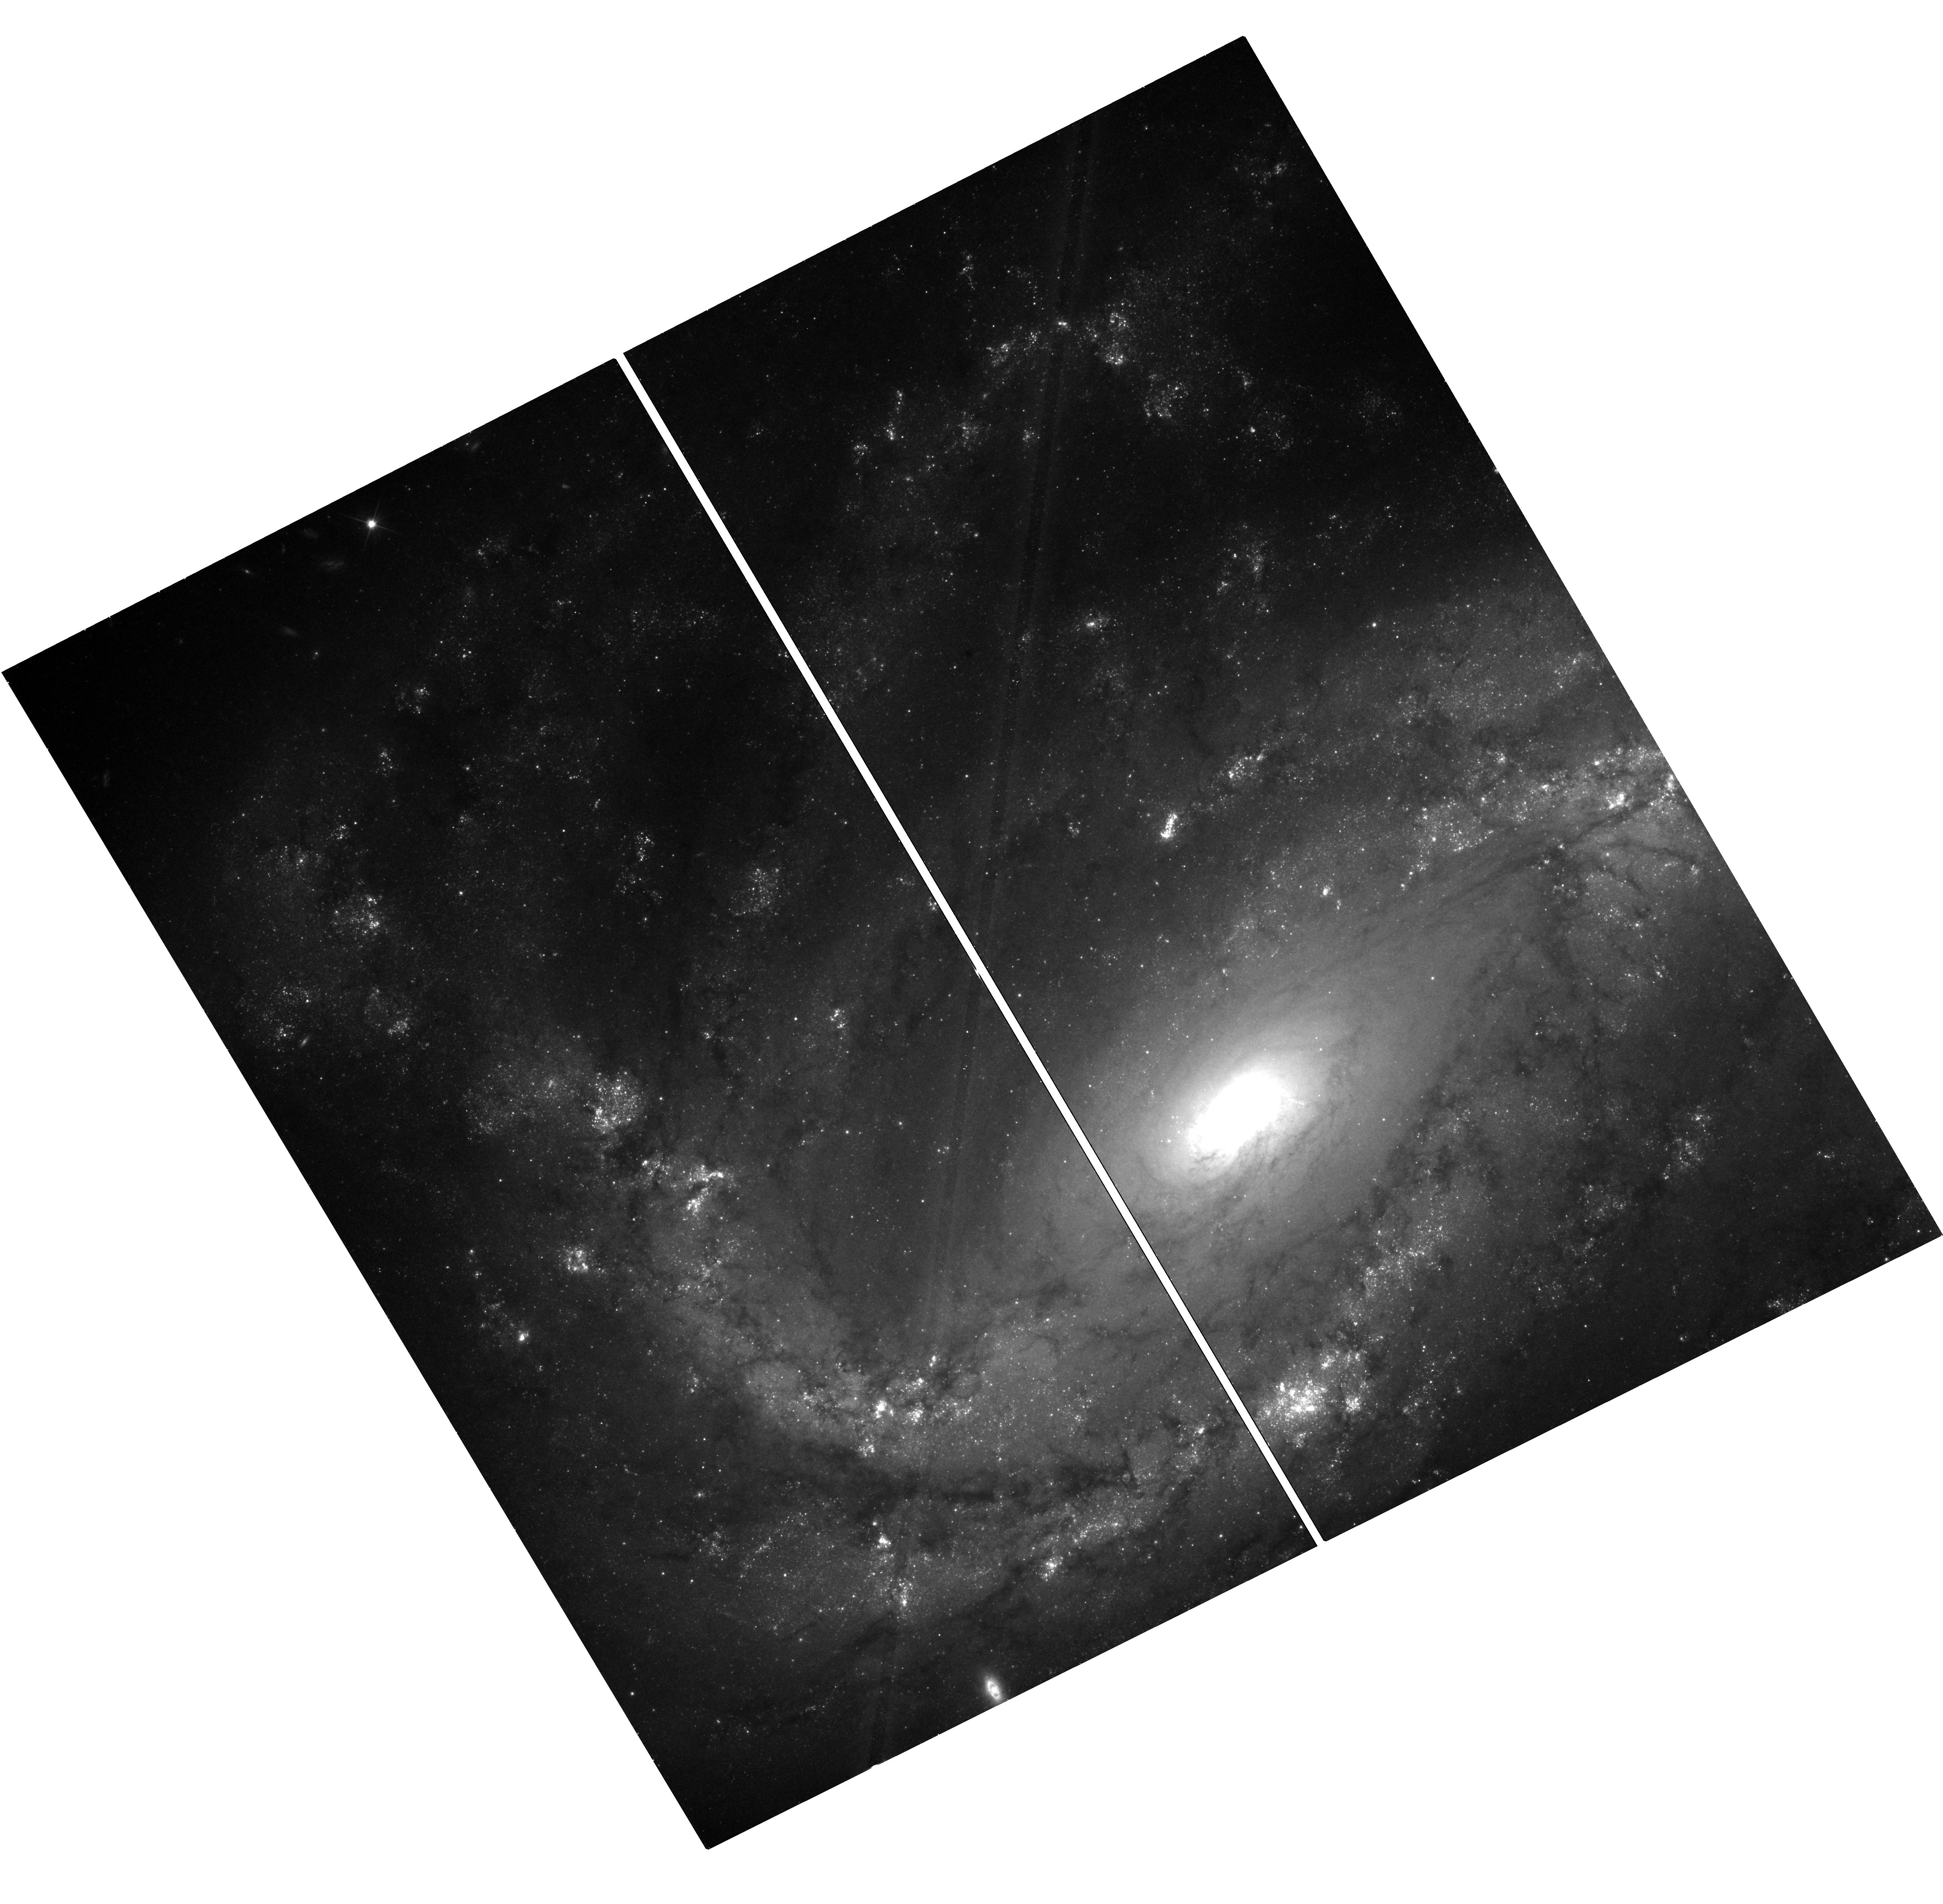
Target: NGC-4051. Instrument: WFC3/UVIS. Filter: F350LP. Exposure: 18 min. Observation ID: hst_14697_11_wfc3_uvis_f350lp_id8m11

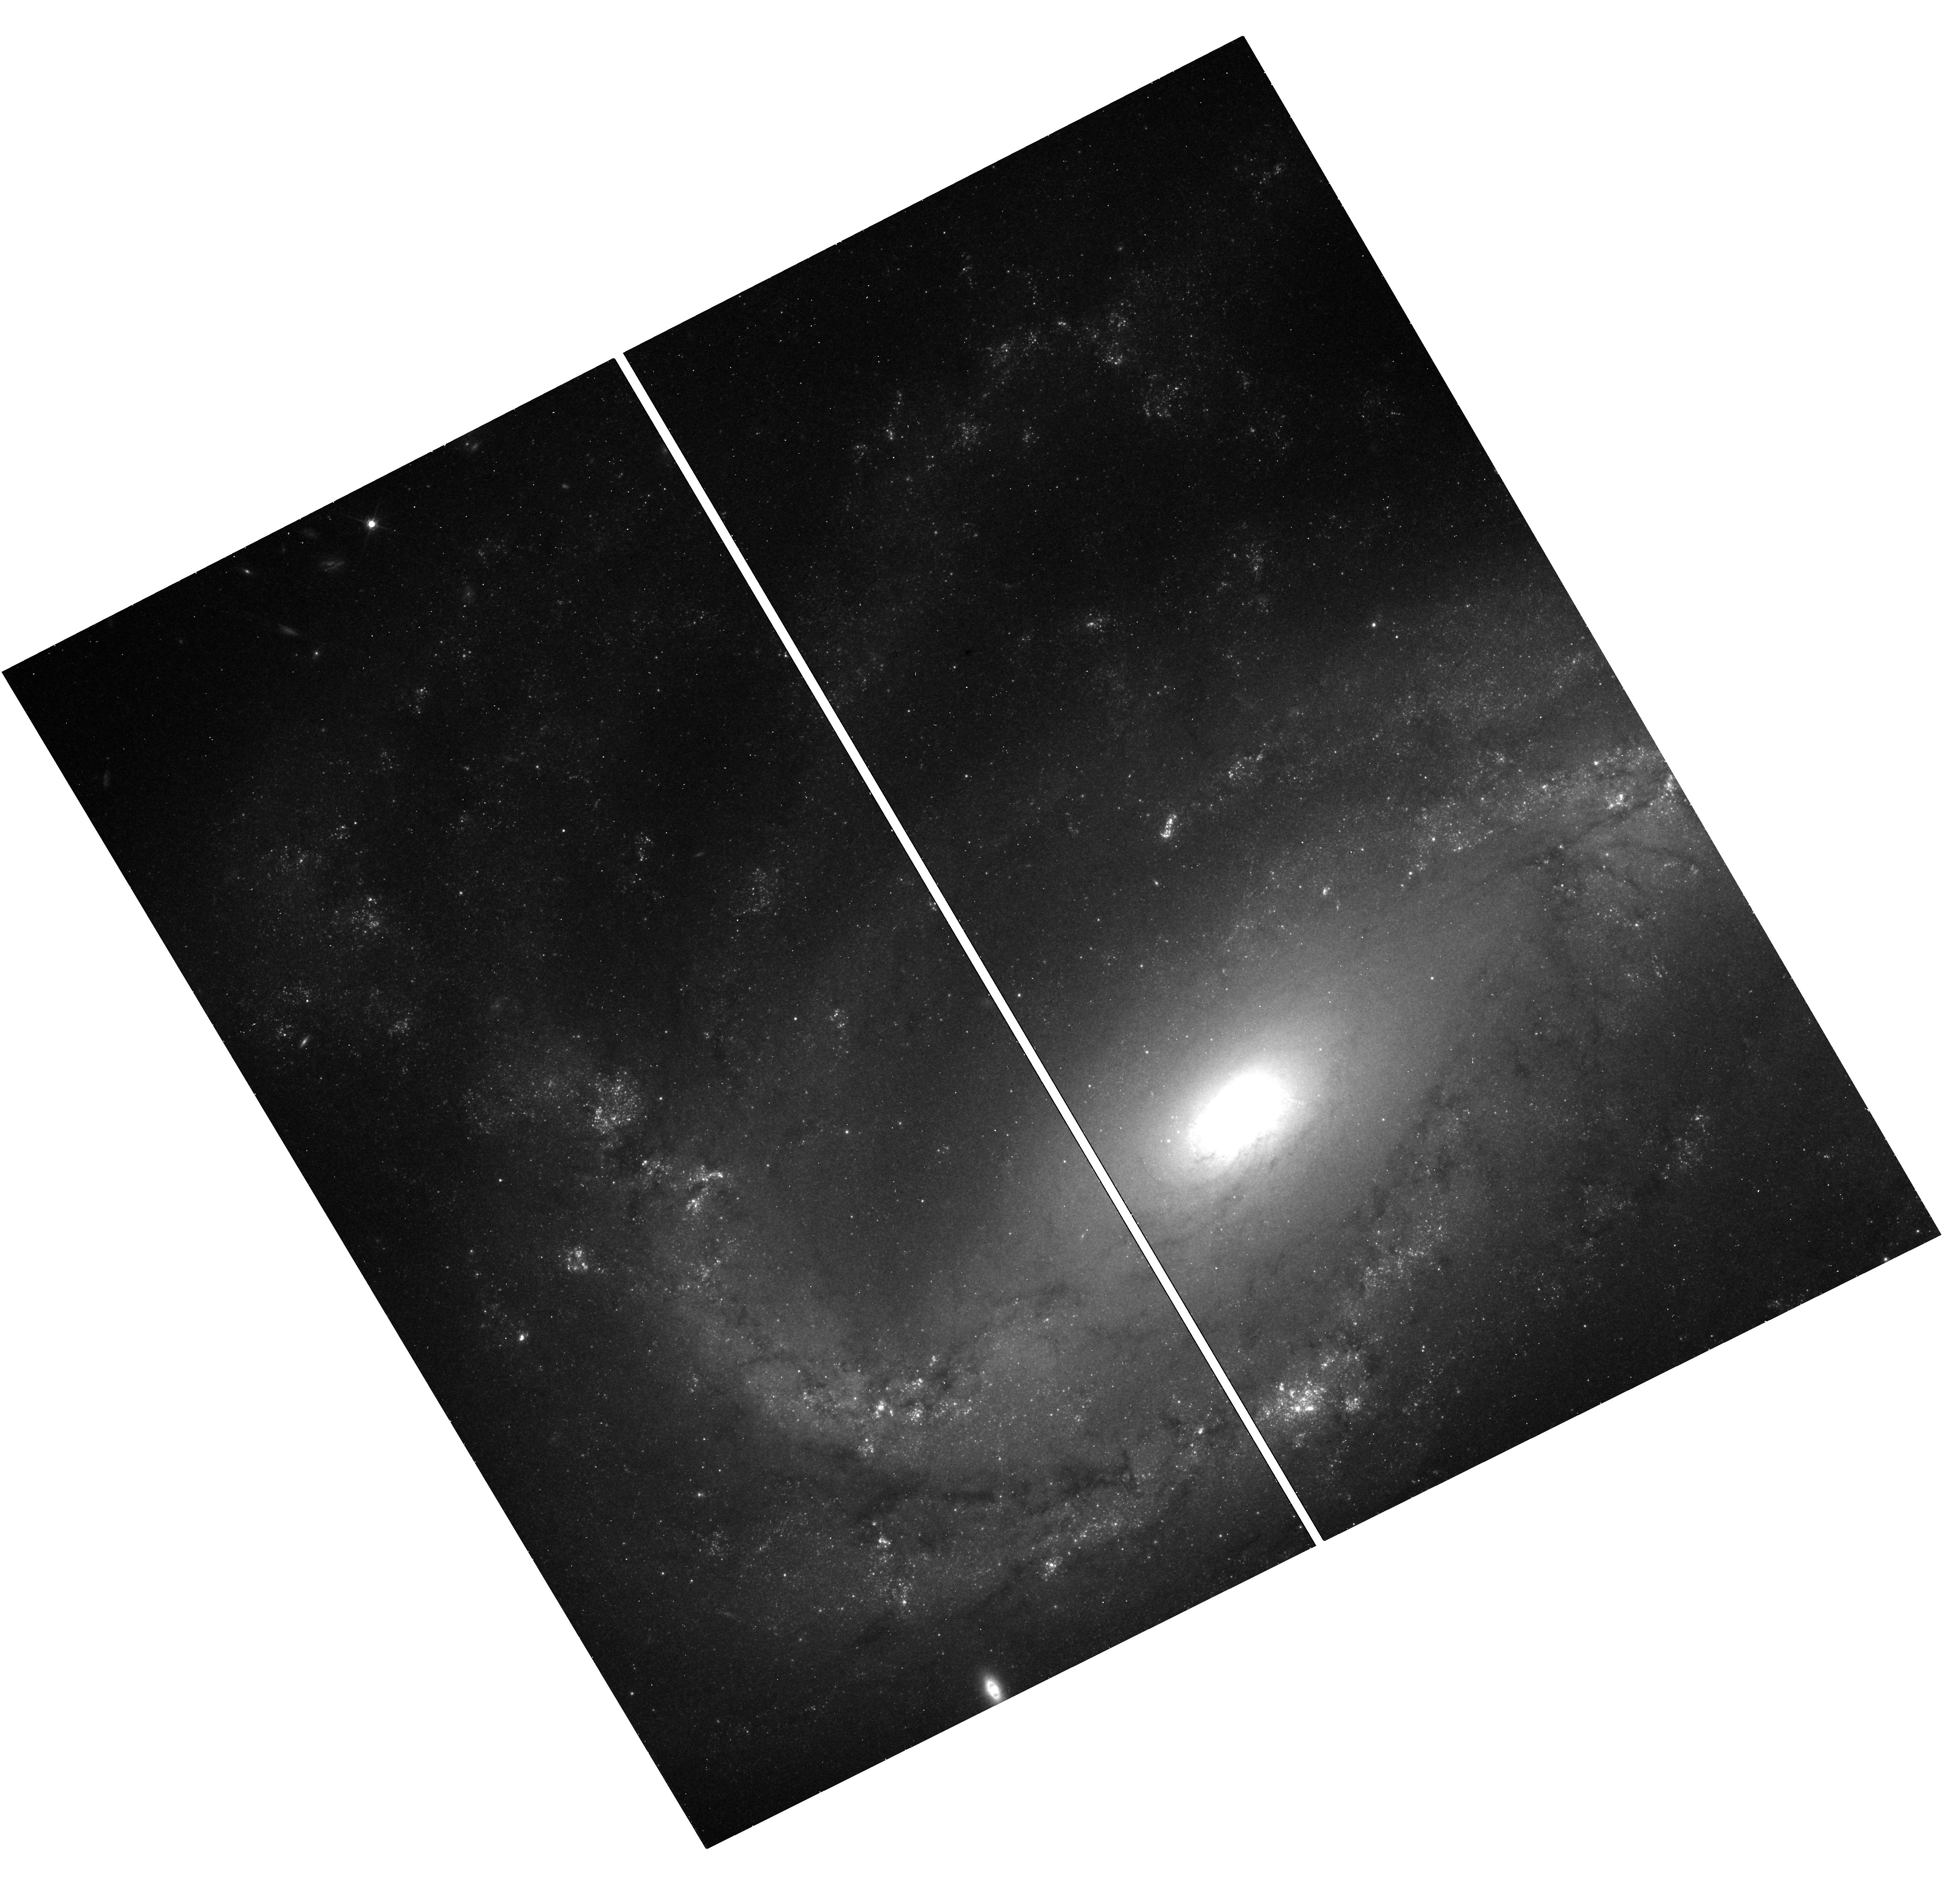
Target: NGC-4051. Instrument: WFC3/UVIS. Filter: F814W. Exposure: 18 min. Observation ID: hst_14697_07_wfc3_uvis_f814w_id8m07

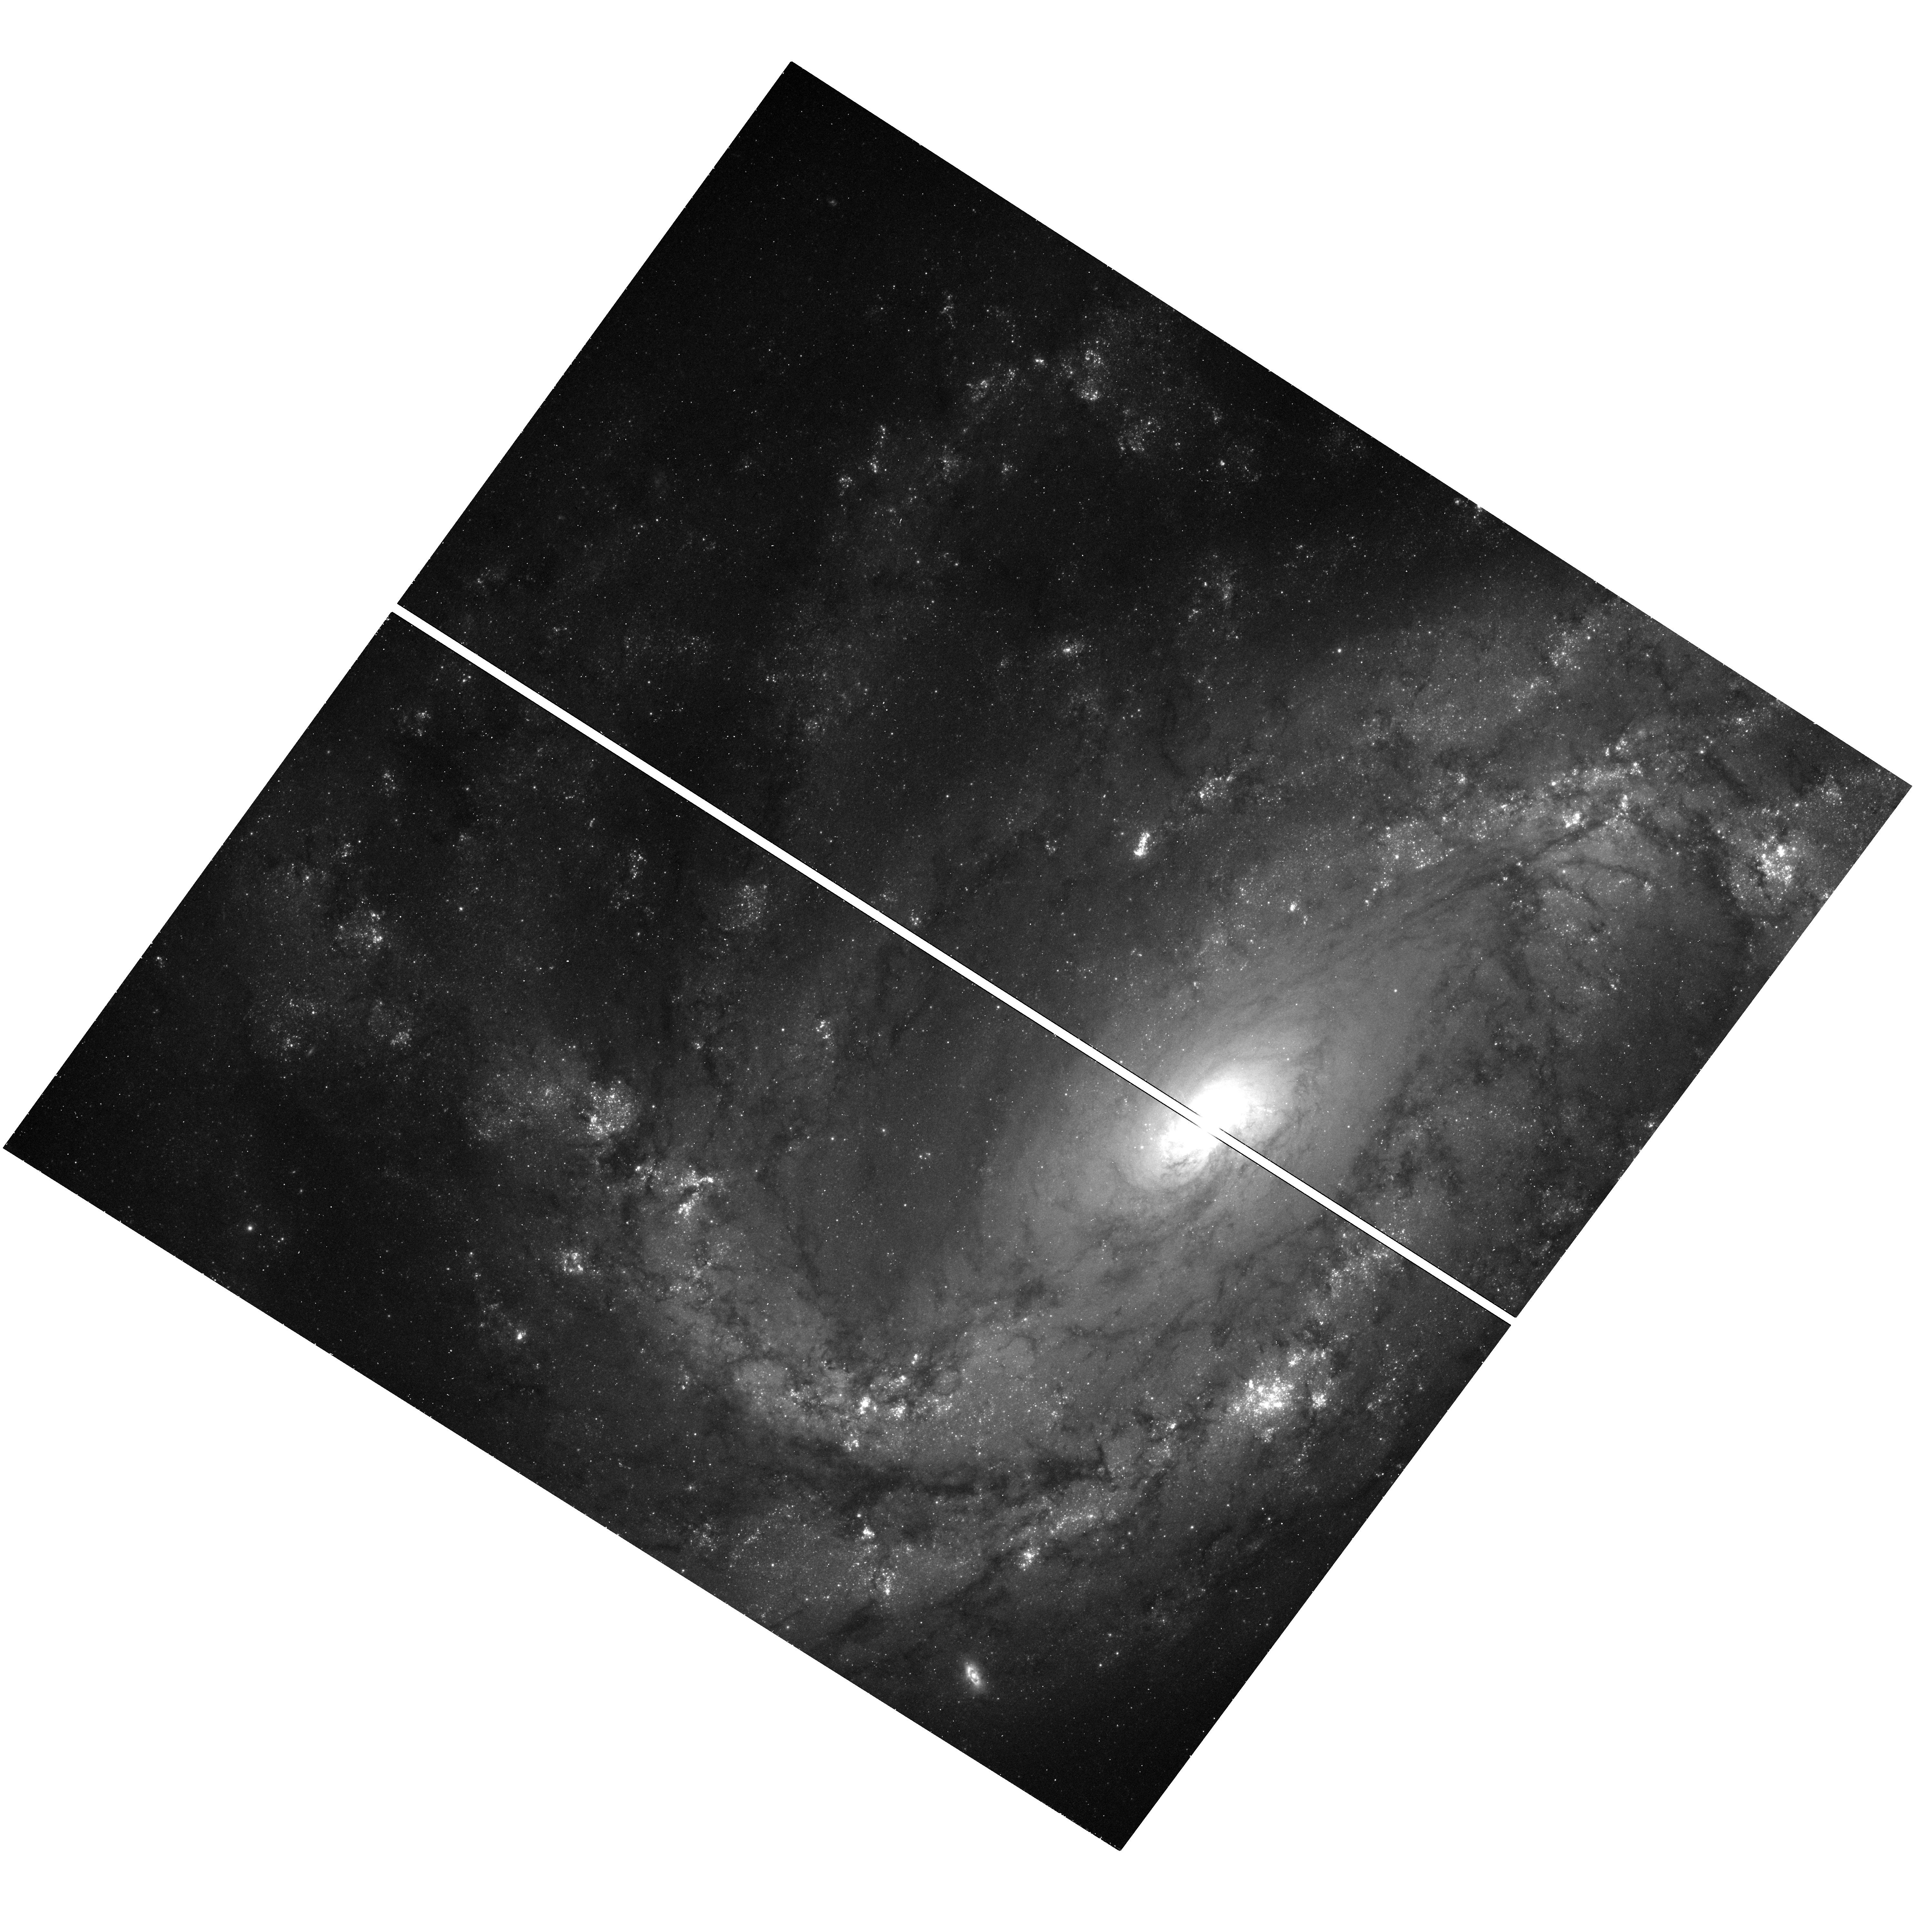
Target: NGC-4051. Instrument: WFC3/UVIS. Filter: F555W. Exposure: 18 min. Observation ID: hst_14697_05_wfc3_uvis_f555w_id8m05

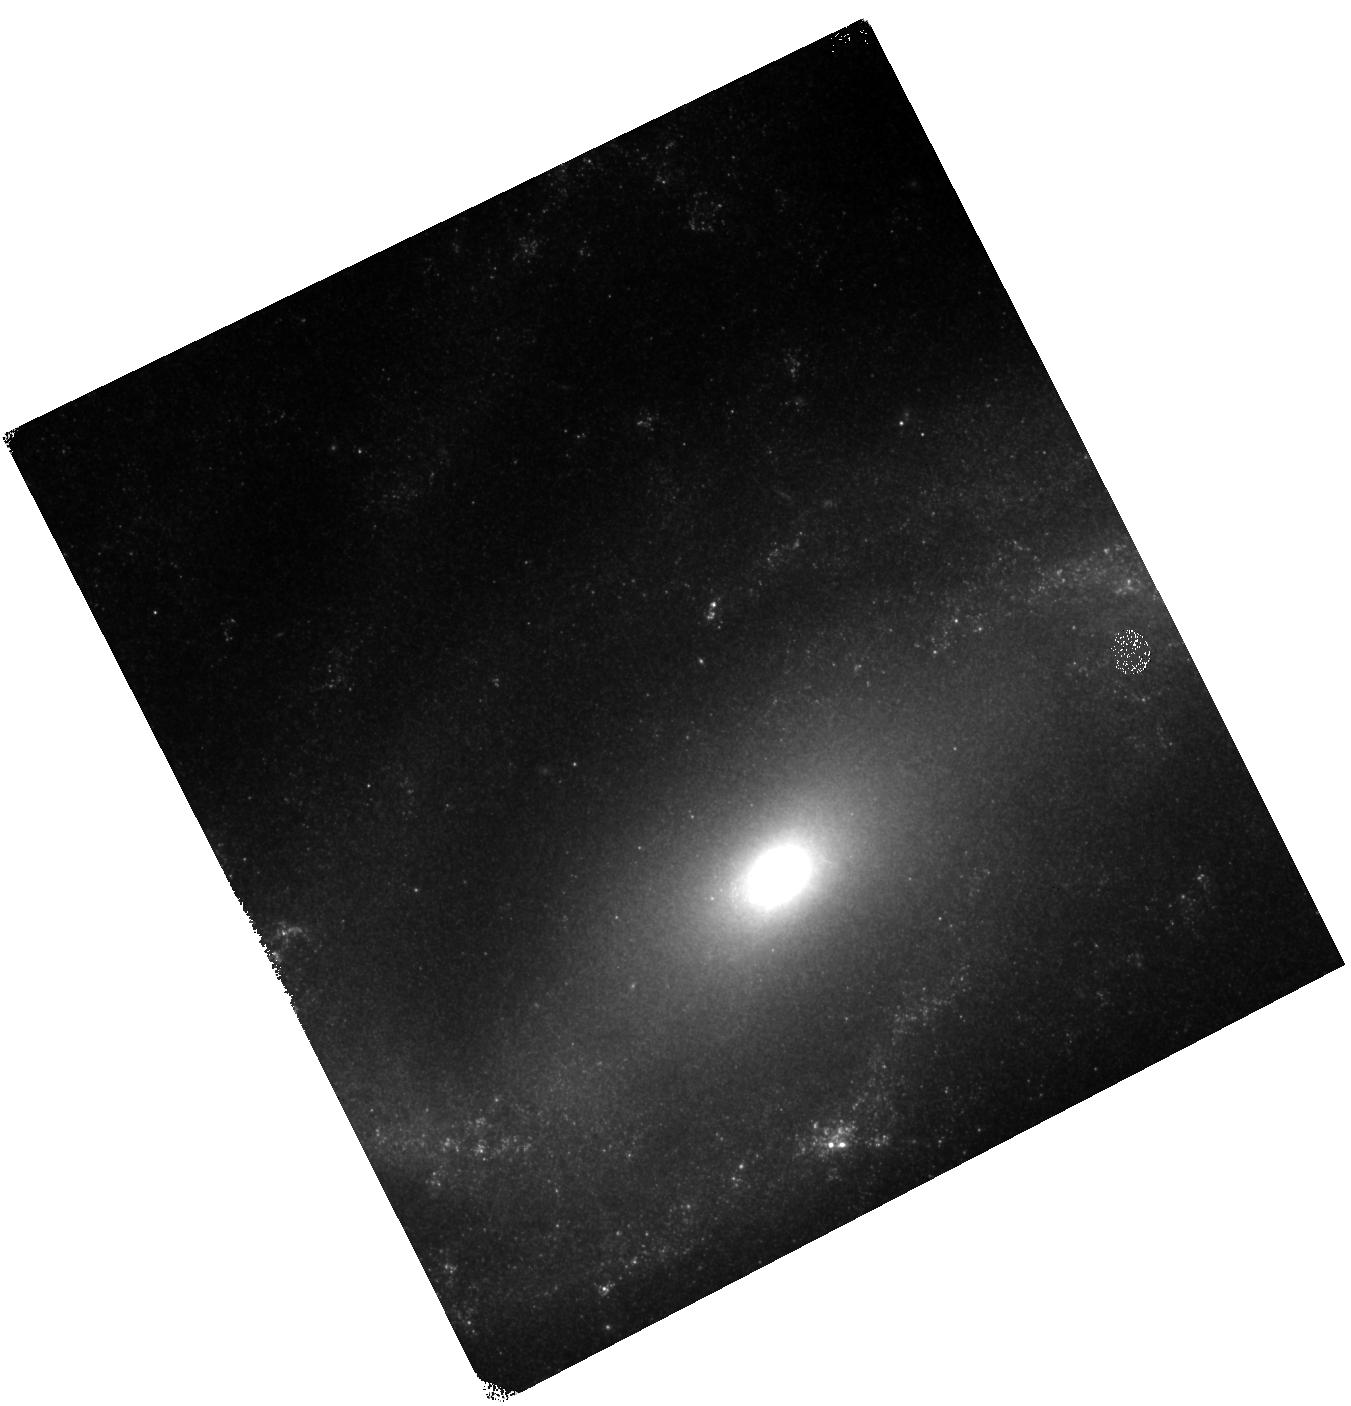
Target: NGC-4051. Instrument: WFC3/IR. Filter: F160W. Exposure: 18 min. Observation ID: hst_14697_12_wfc3_ir_f160w_id8m12

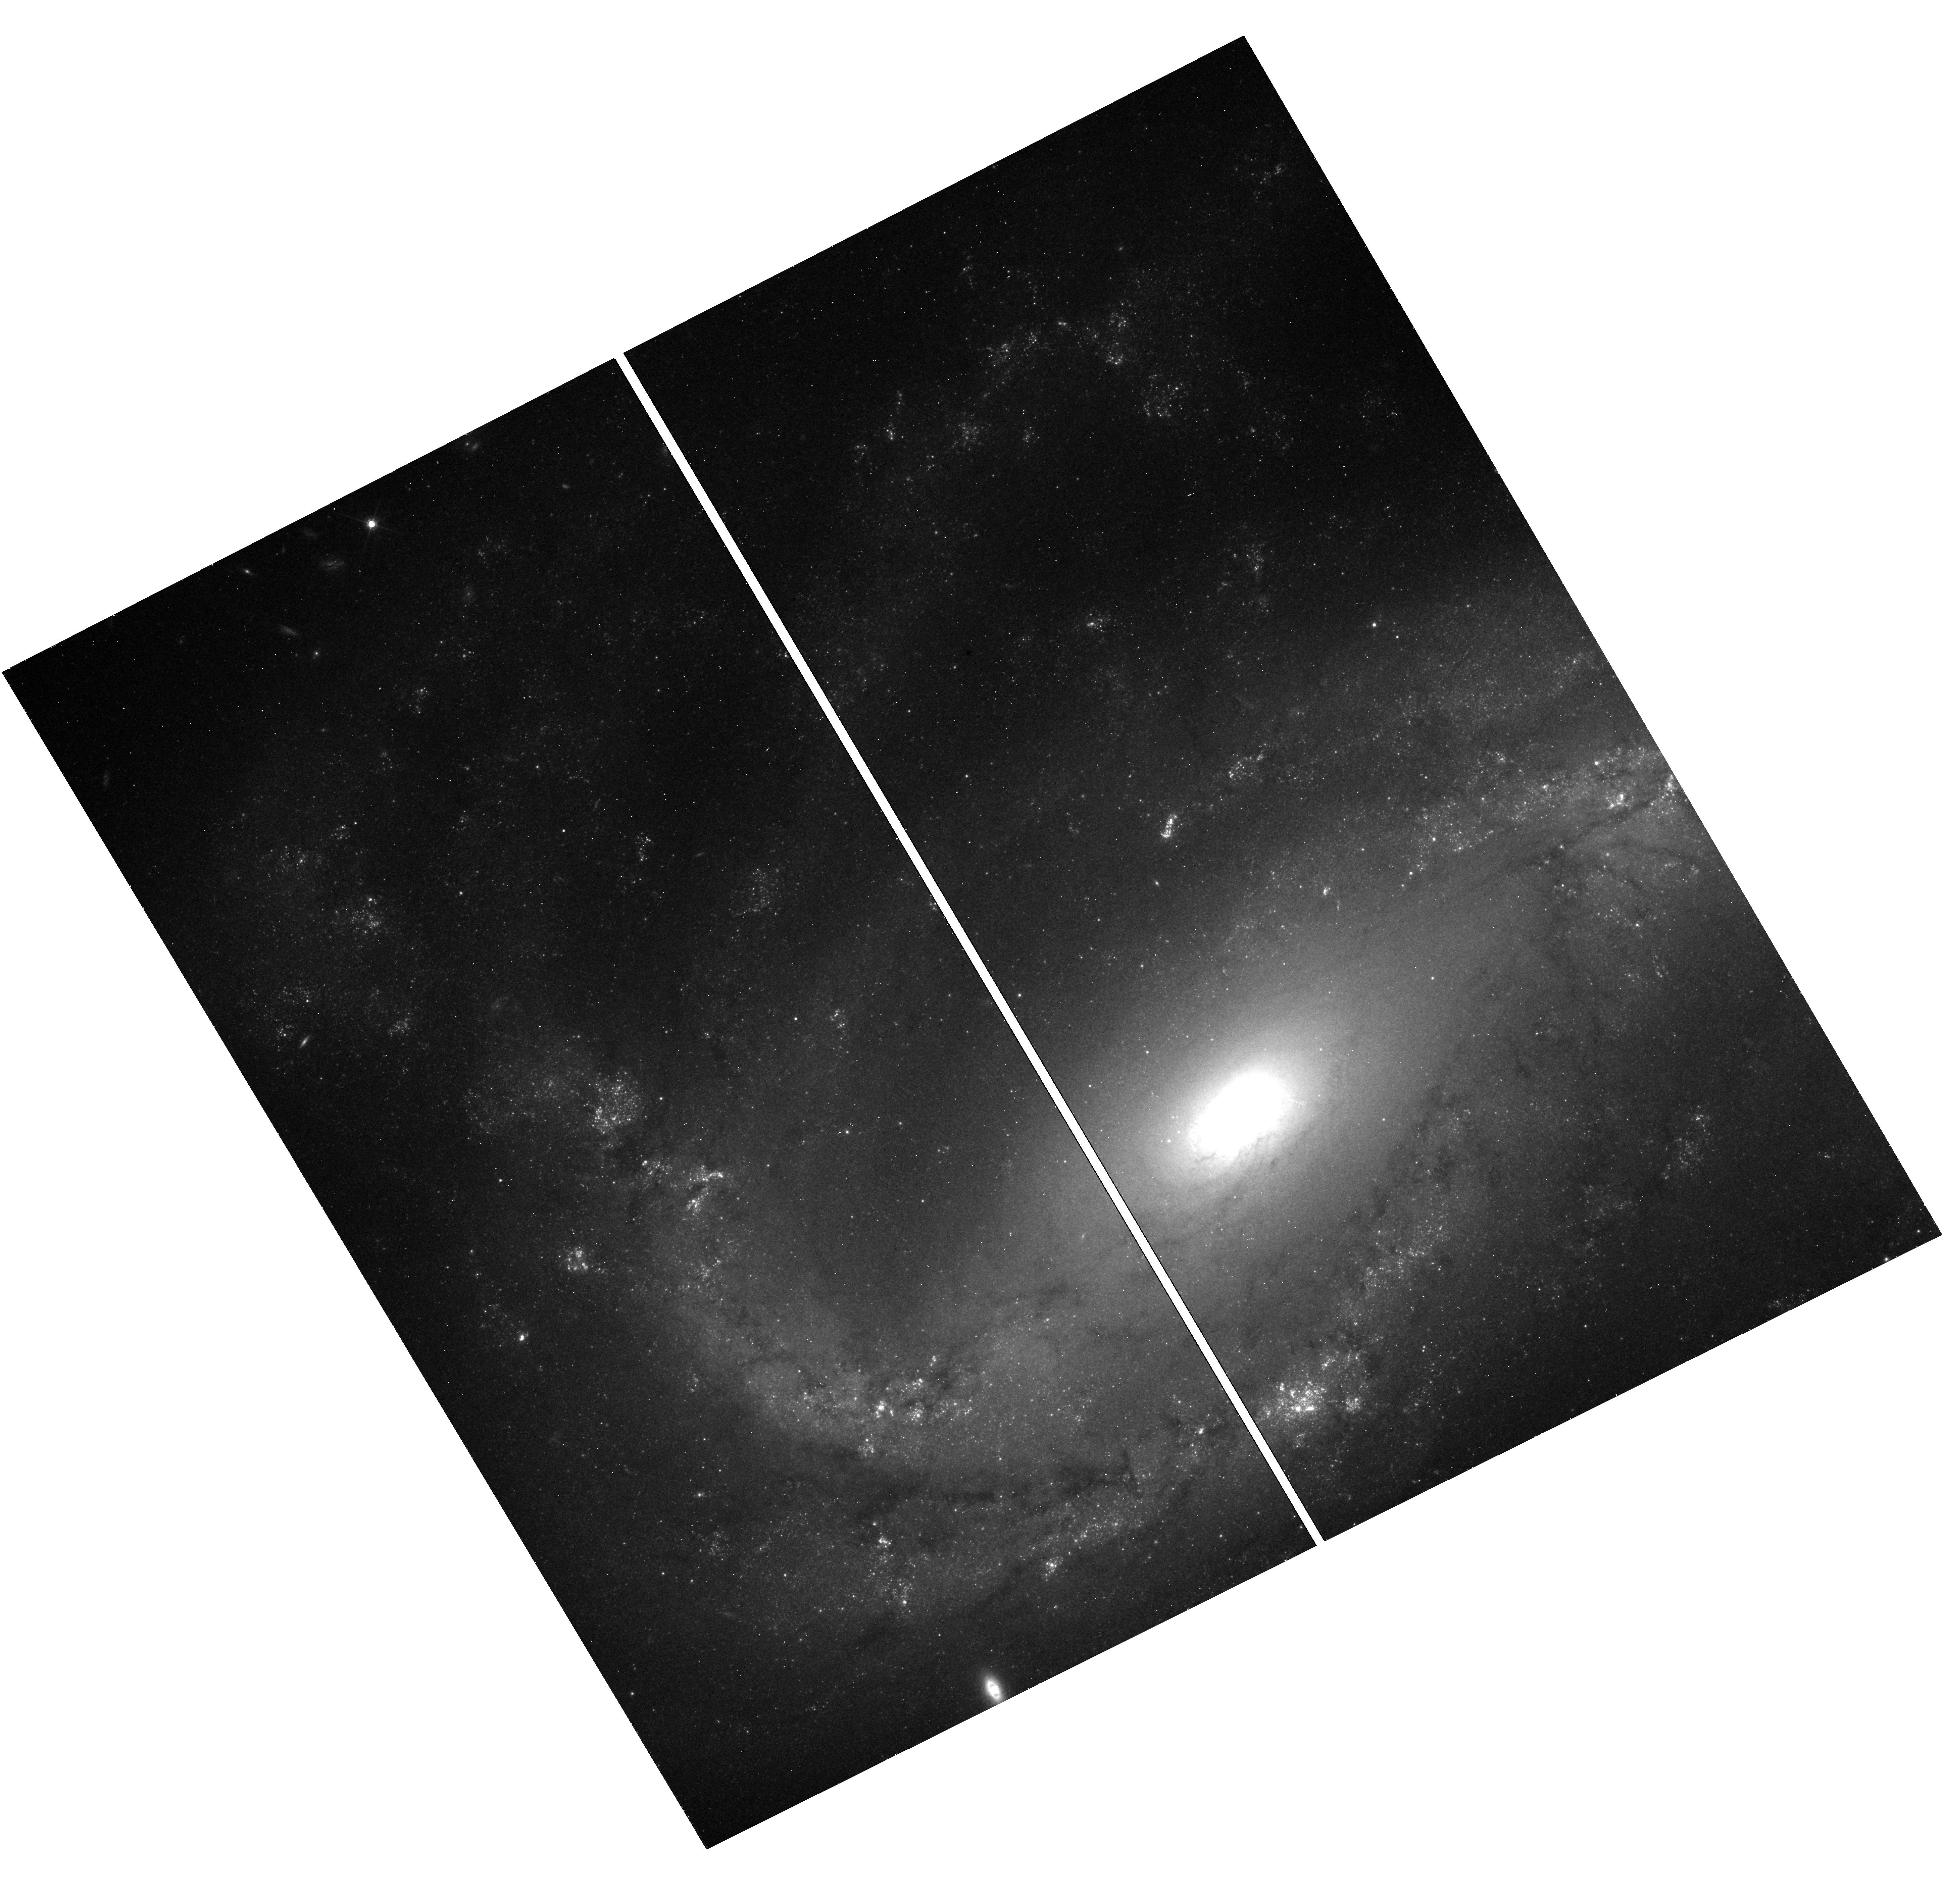
Target: NGC-4051. Instrument: WFC3/UVIS. Filter: F814W. Exposure: 18 min. Observation ID: hst_14697_11_wfc3_uvis_f814w_id8m11

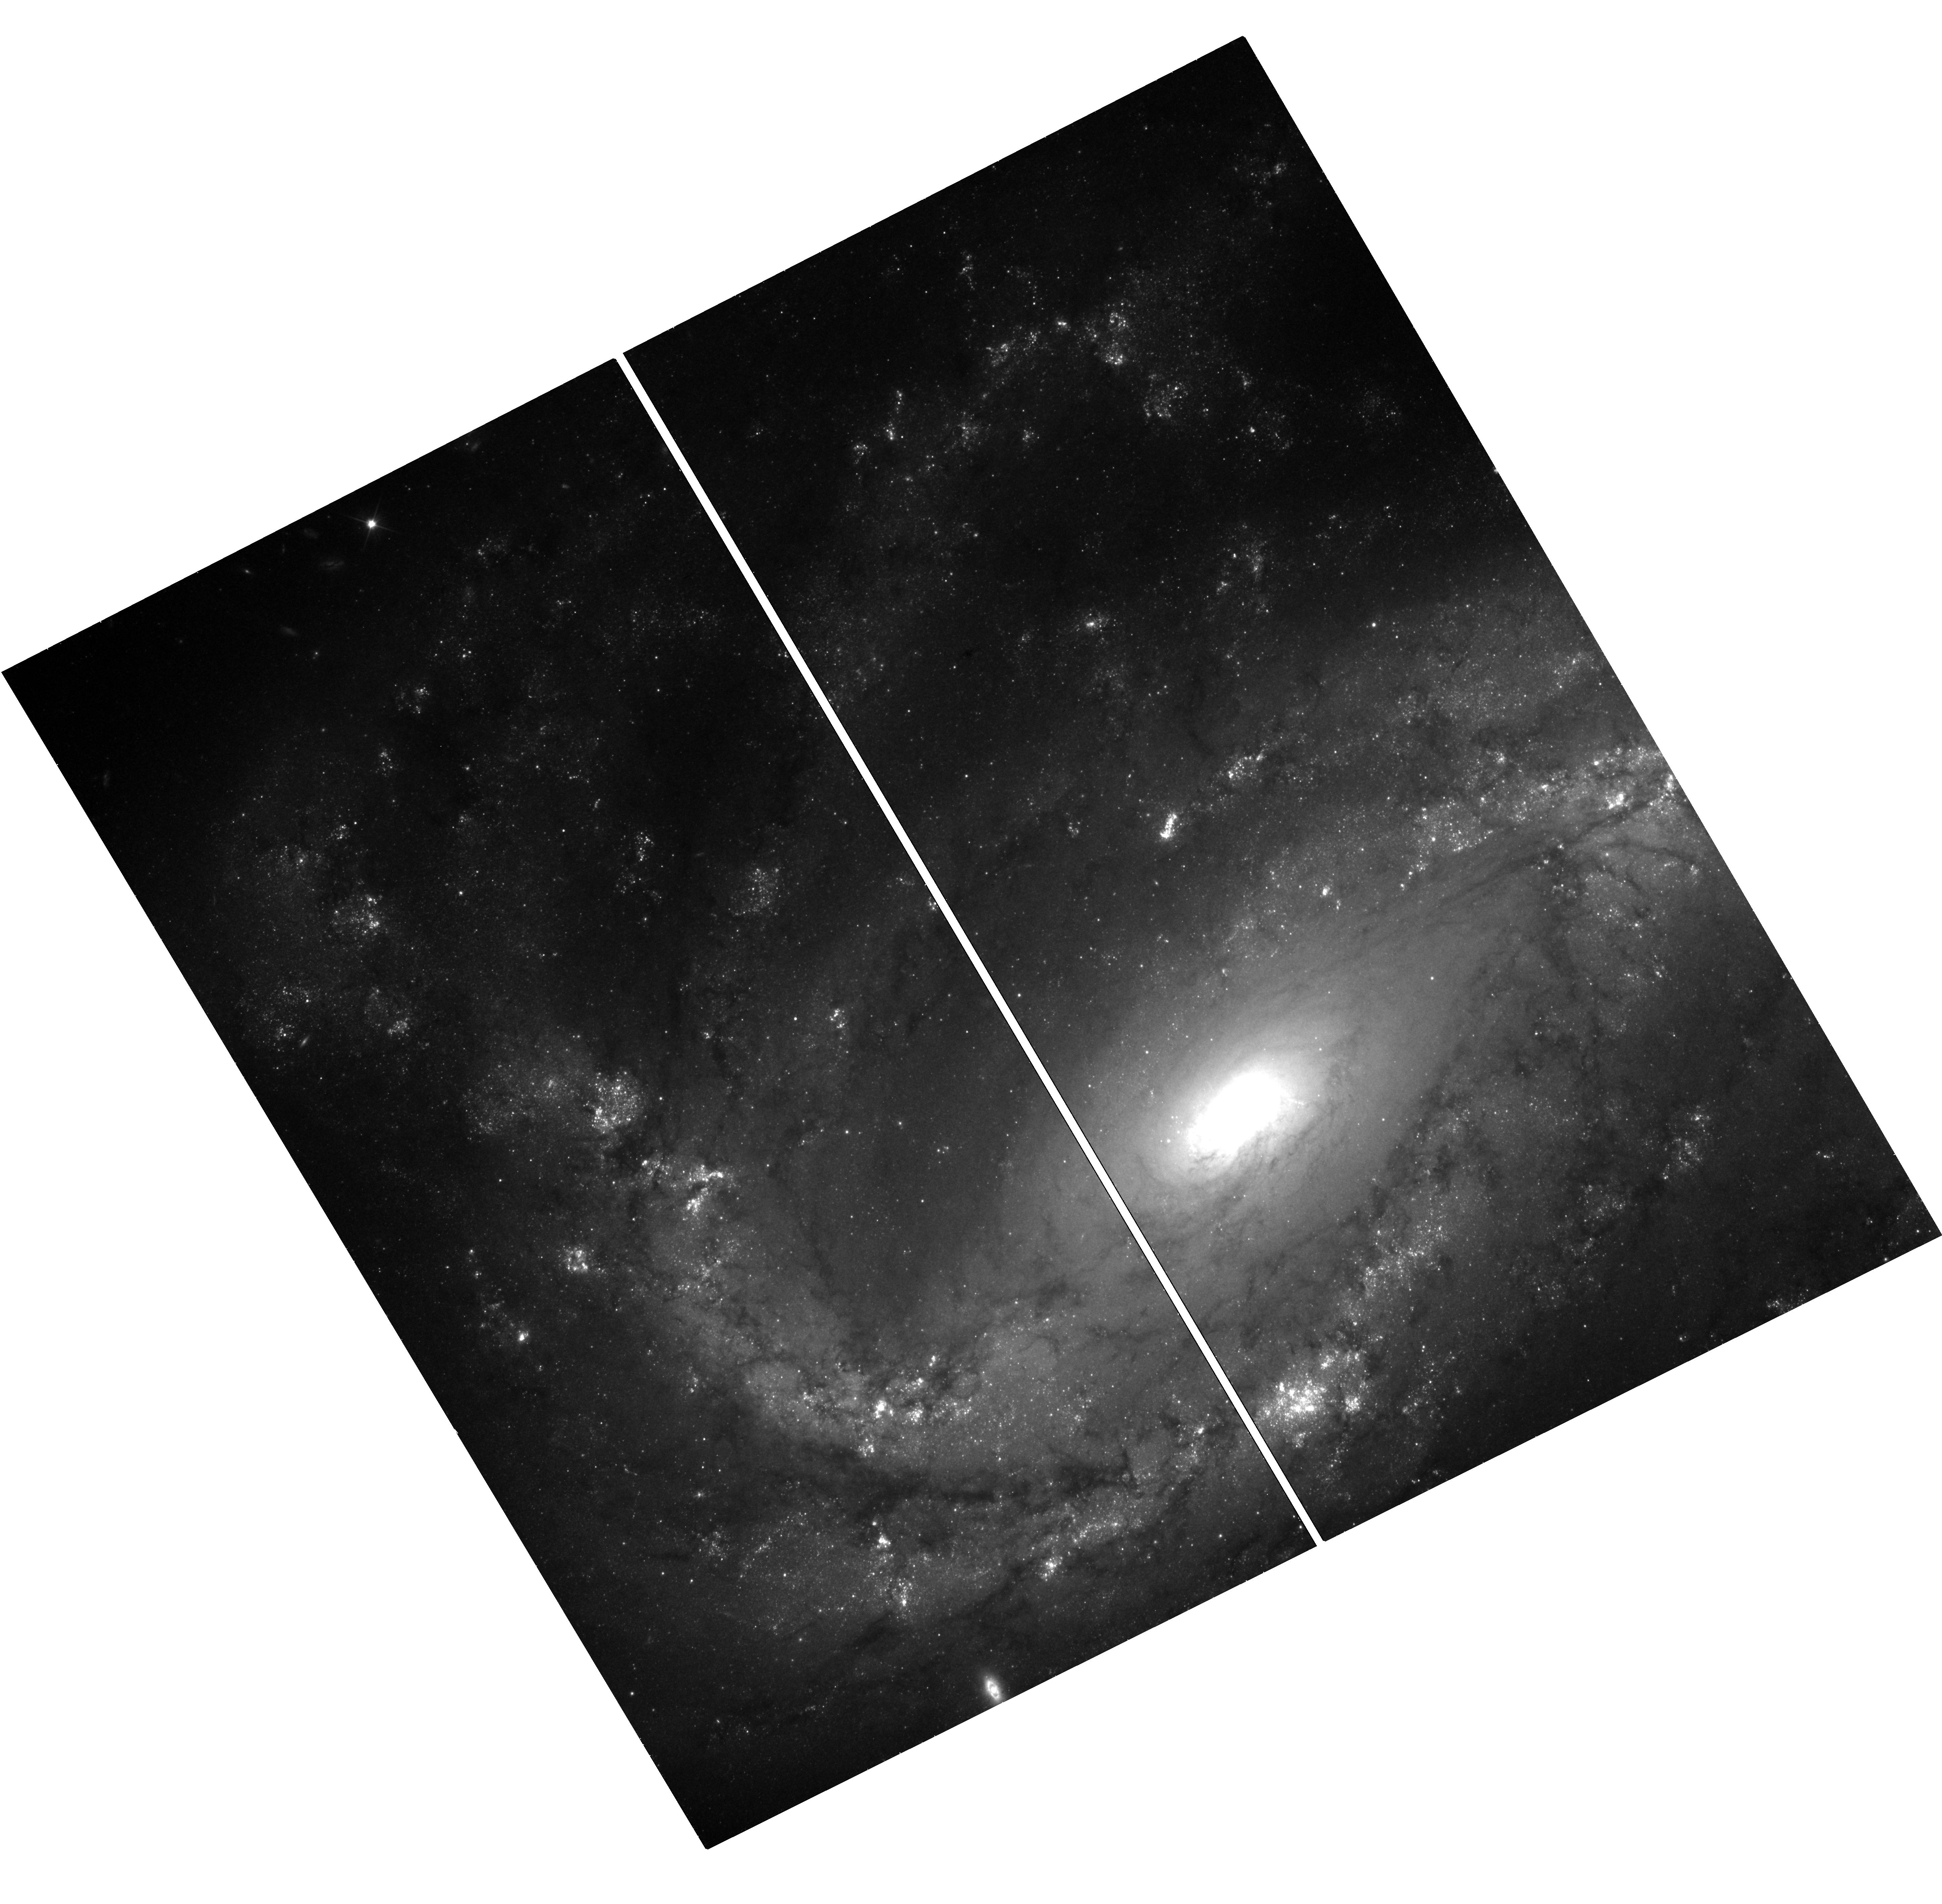
Target: NGC-4051. Instrument: WFC3/UVIS. Filter: F350LP. Exposure: 18 min. Observation ID: hst_14697_07_wfc3_uvis_f350lp_id8m07

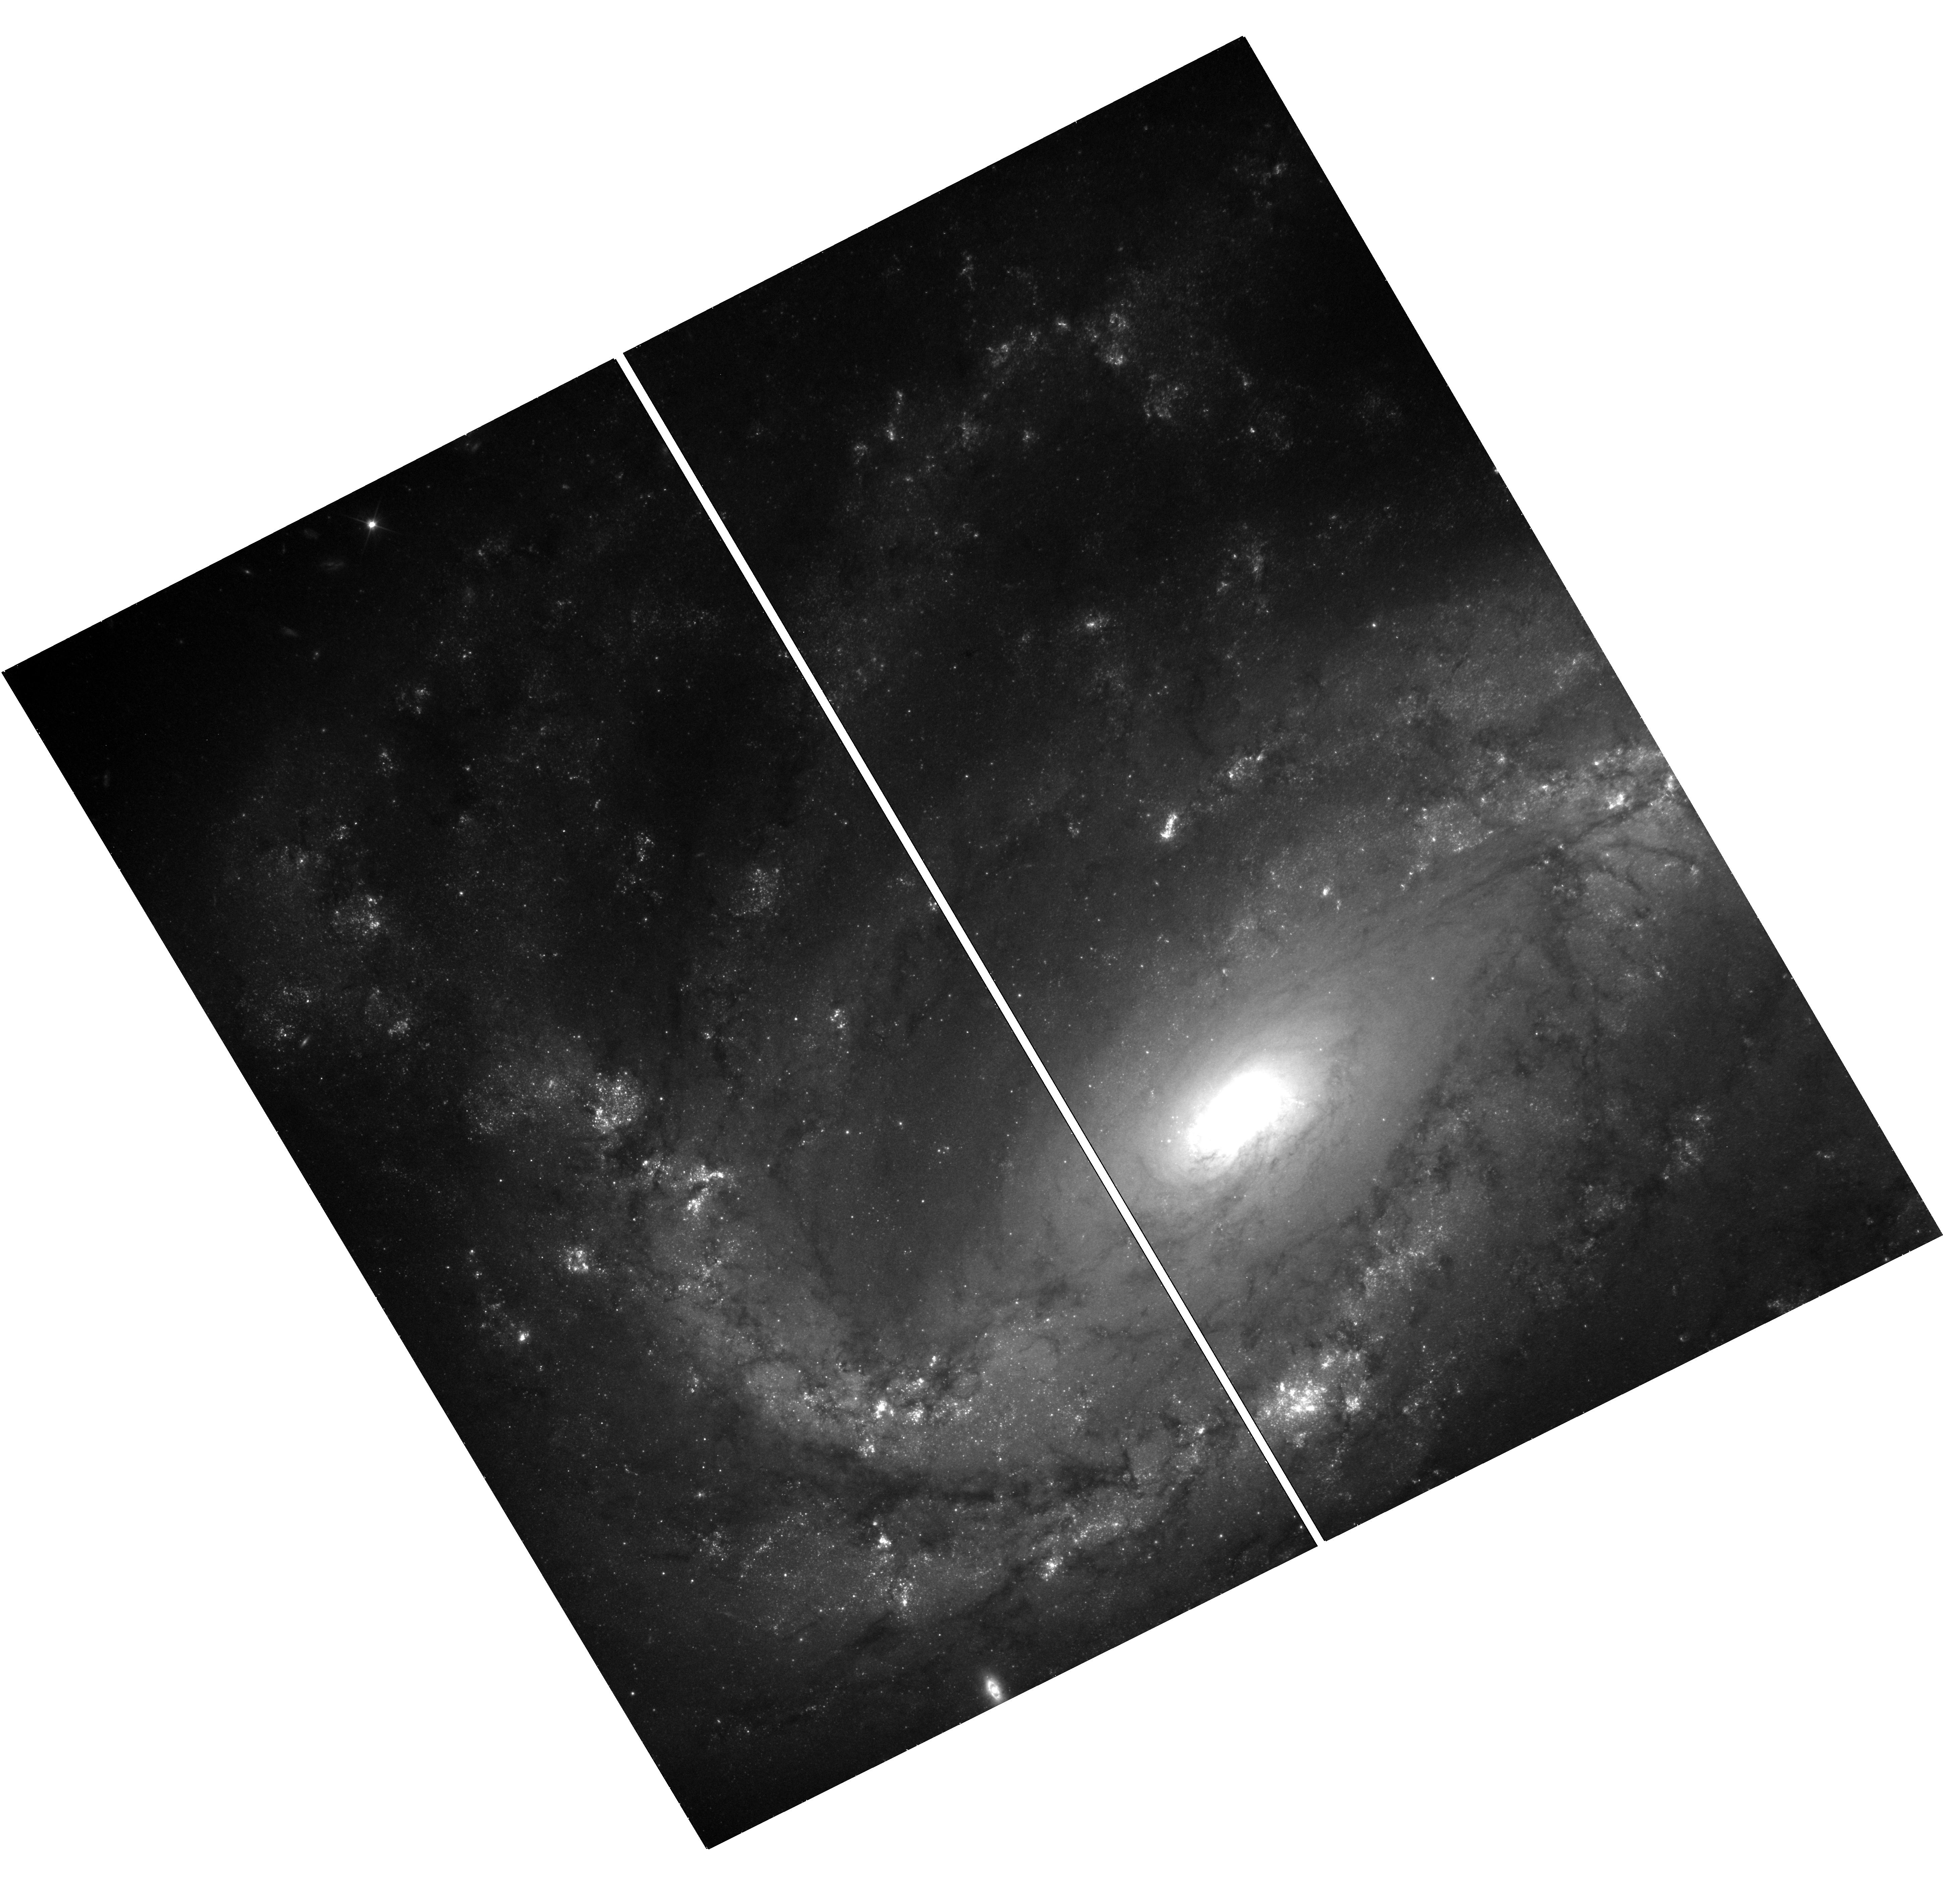
Target: NGC-4051. Instrument: WFC3/UVIS. Filter: F350LP. Exposure: 18 min. Observation ID: hst_14697_12_wfc3_uvis_f350lp_id8m12

A Cepheid Distance to NGC 4051 (PI: Pogge, Richard W.)

We propose to measure an accurate Cepheid-based distance to the narrow-line Seyfert 1 (NLS1) galaxy NGC 4051, the nearest and one of the best-studied objects in its class. Distances quoted in recent literature range from 9 to 18 Mpc. A precision distance is necessary in order to understand the gas flow energetics to better than a factor of four, and indeed to determine whether the accretion rate is typical of other NLS1s (if at the maximum distance currently assumed) or simply typical of normal Seyfert 1 galaxies (if at the minimum distance). A precision distance is also required to effect a direct comparison of (distance-dependent) stellar and gas dynamical measurements of the central black hole mass with that measured by (distance-independent) reverberation mapping. NGC 4051 is one of fewer than 10 nearby reverberation-mapped AGNs, and the only one classified as an NLS1, for which such black hole mass comparisons currently are possible, and for which there is no other path to a precise distance.